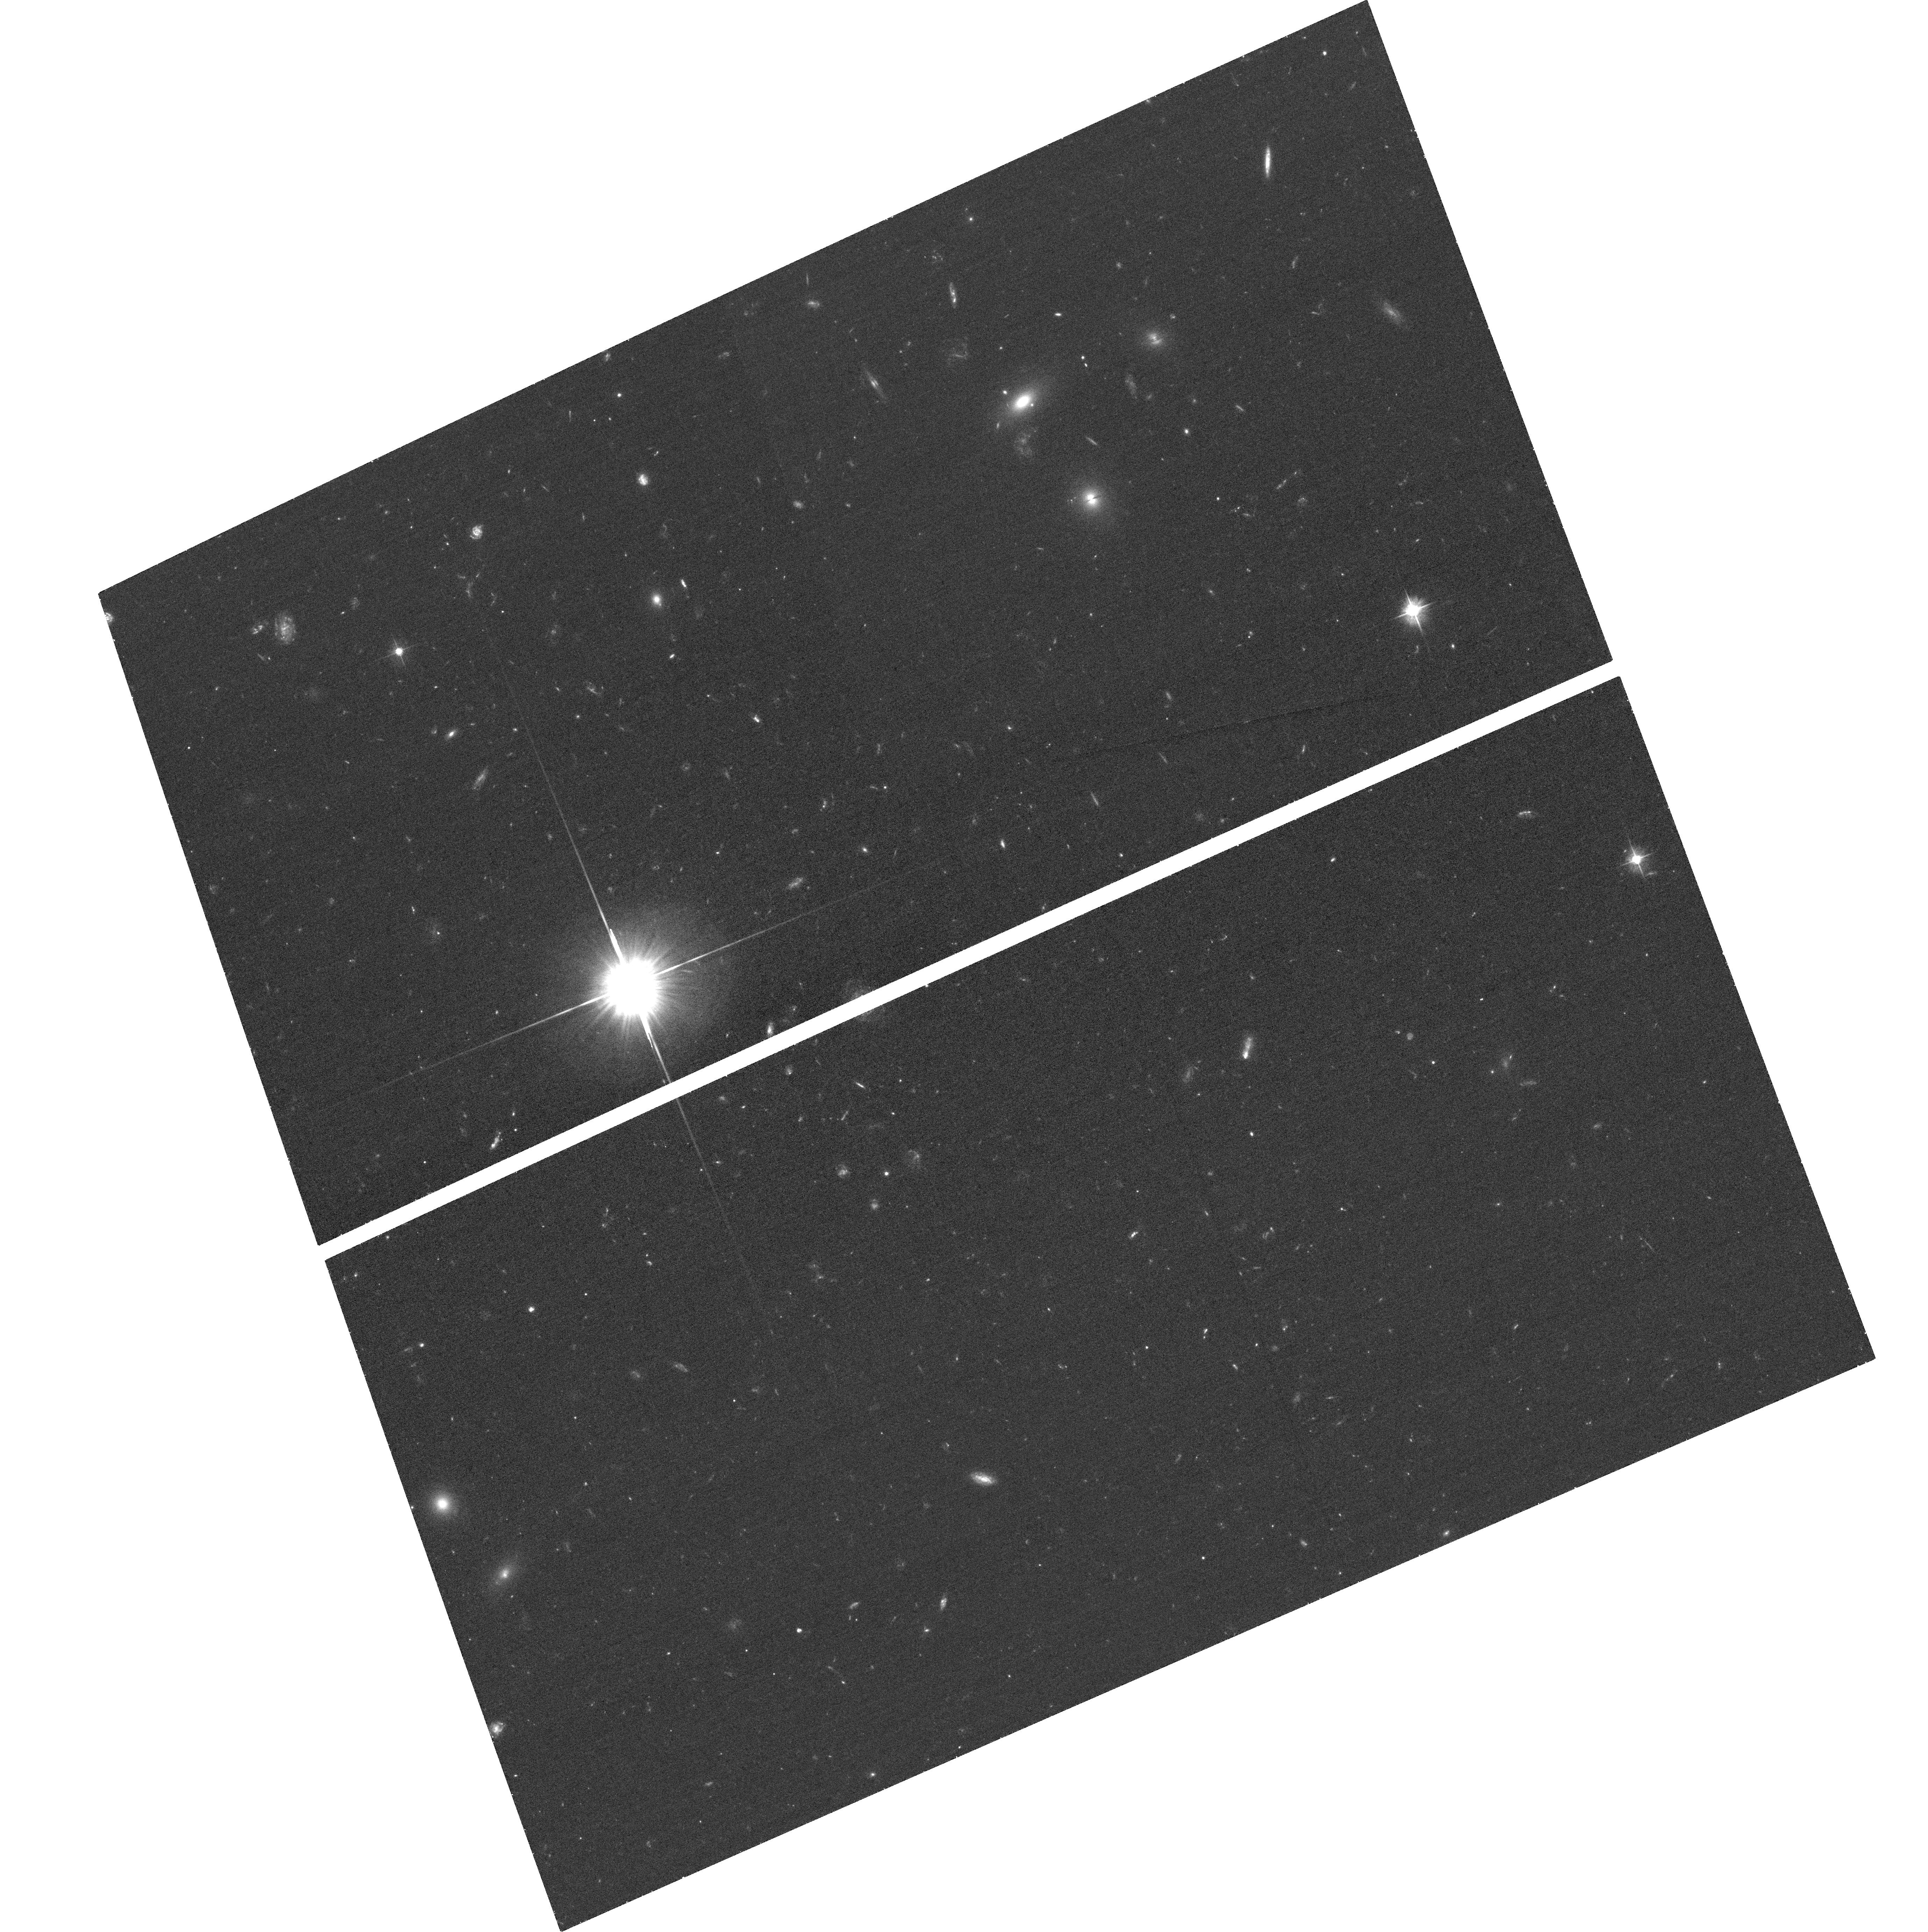
Target: PS1-11BDN
Instrument: ACS/WFC
Filter: F475W
Exposure: 37 min
Observation ID: hst_13326_04_acs_wfc_f475w_jc9y04

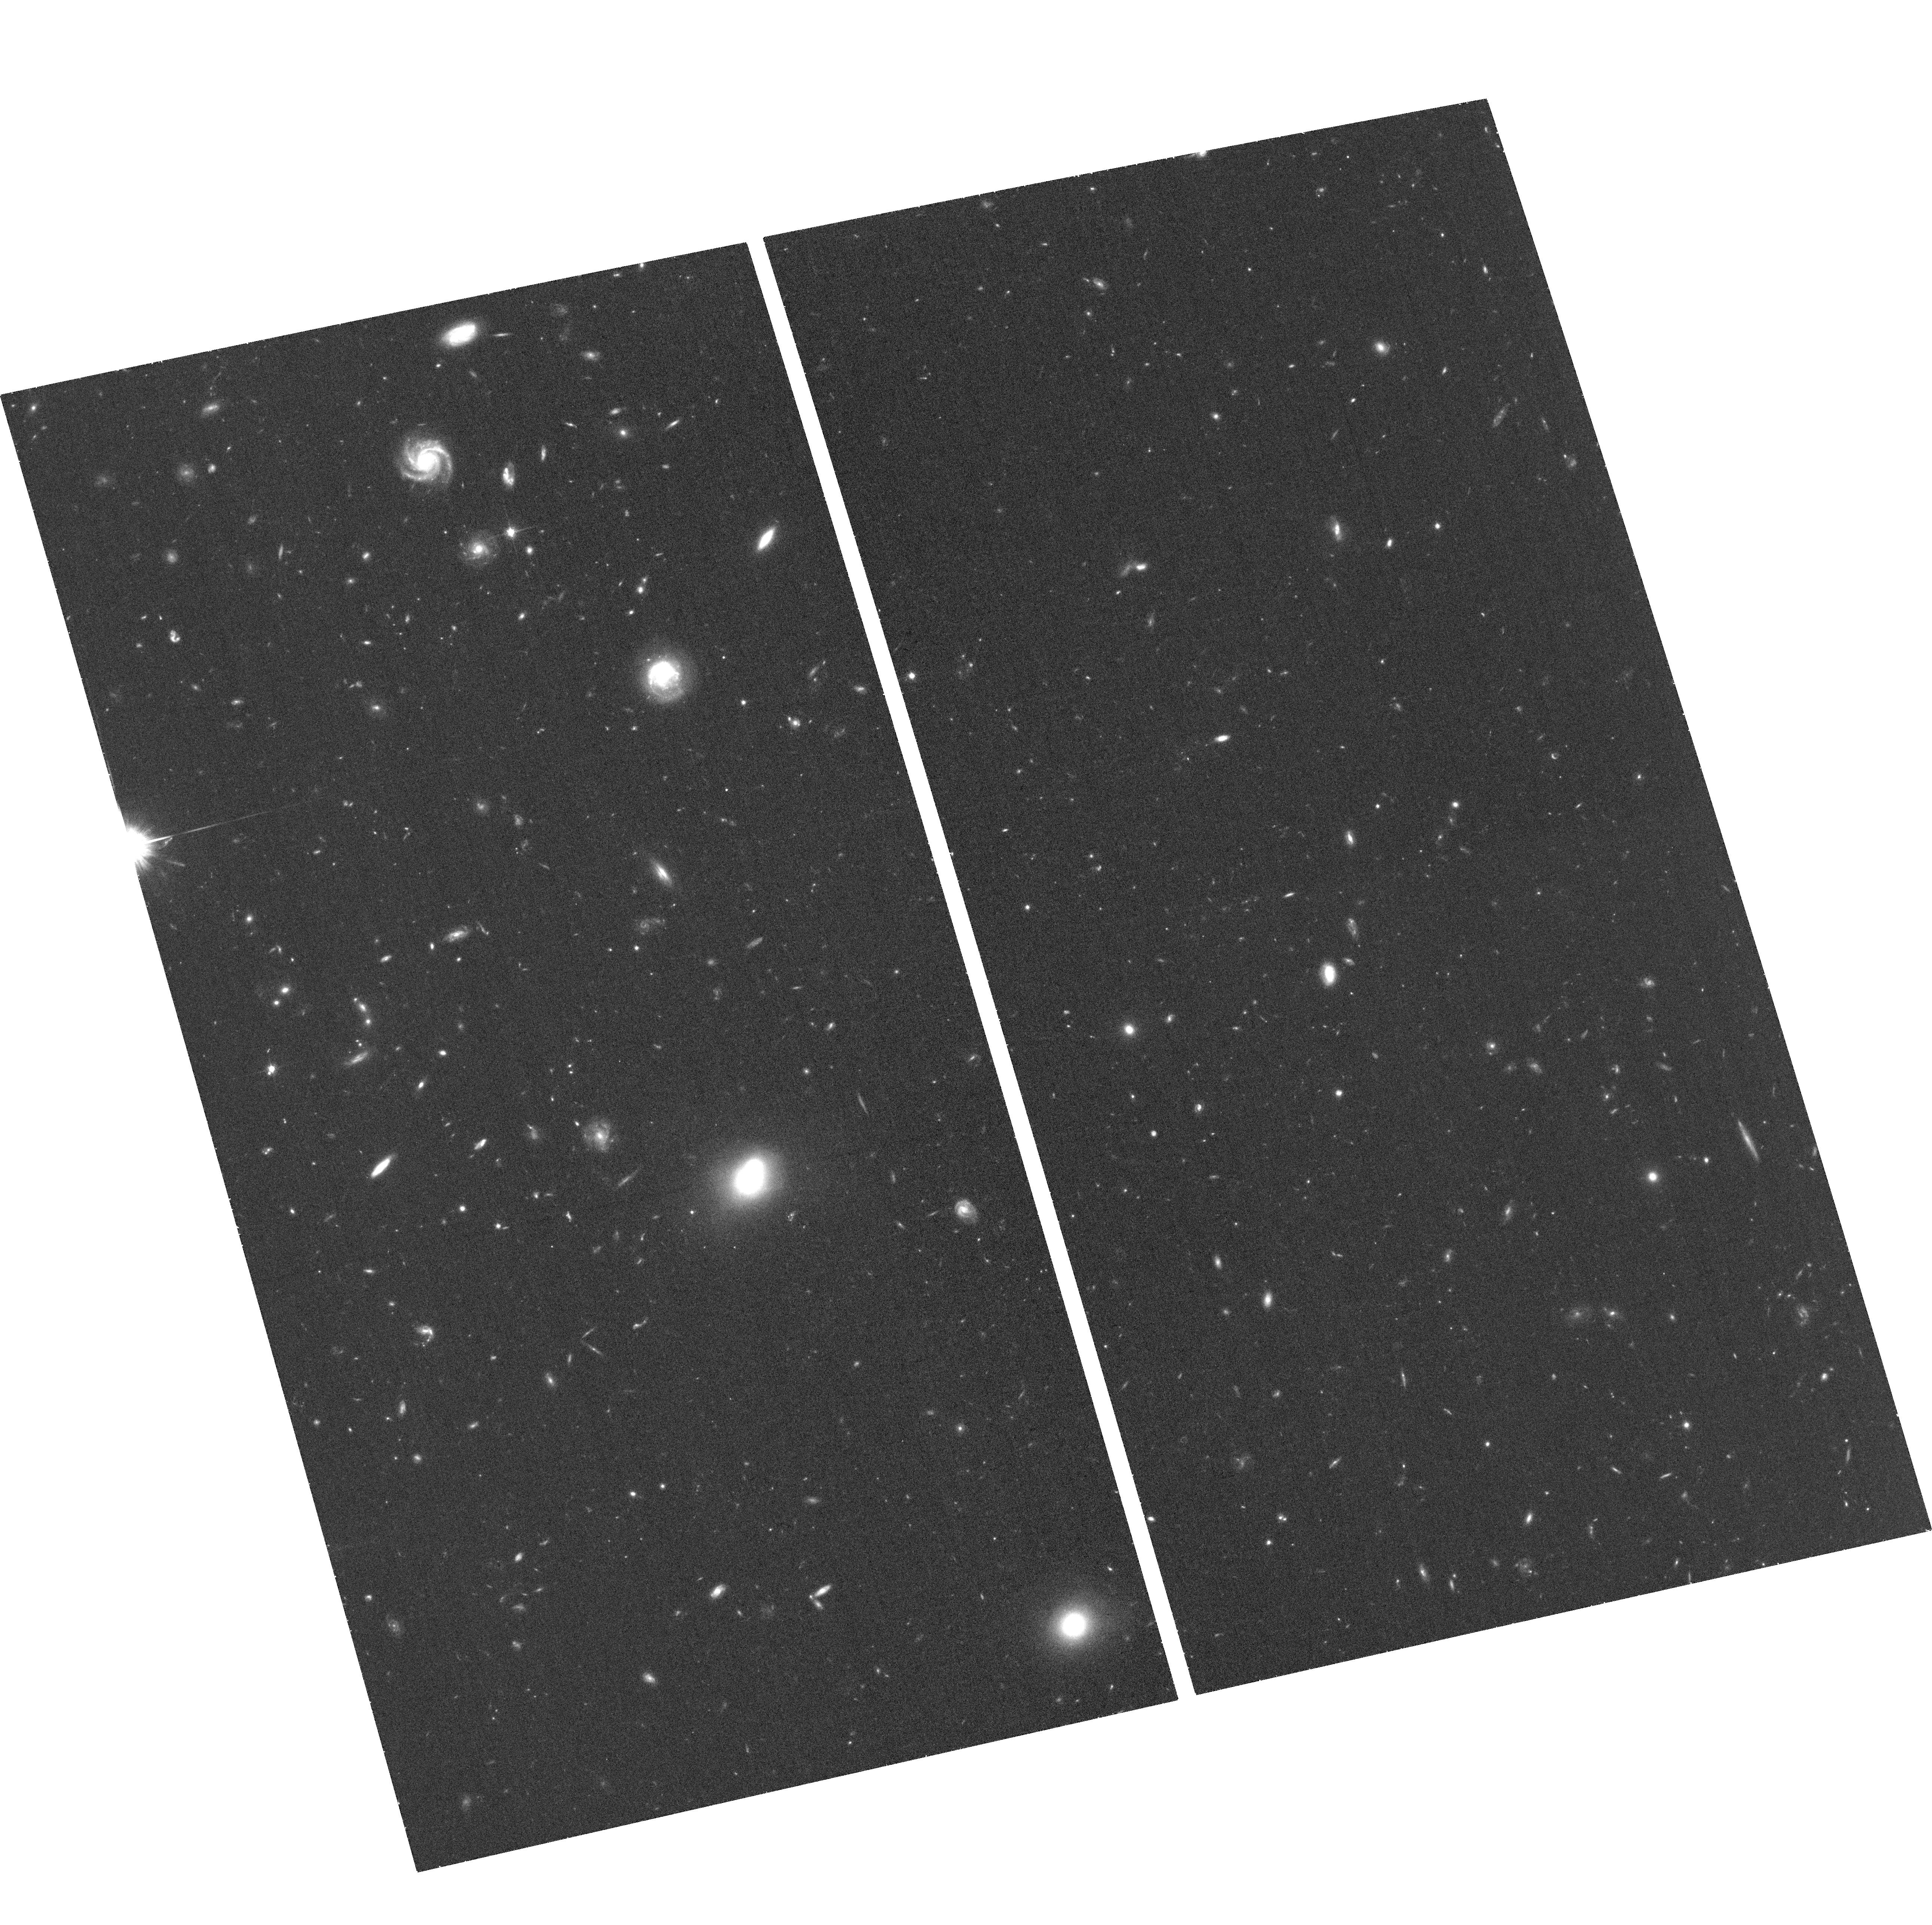
Target: PS1-12BMY
Instrument: ACS/WFC
Filter: F814W
Exposure: 37 min
Observation ID: hst_13326_06_acs_wfc_f814w_jc9y06

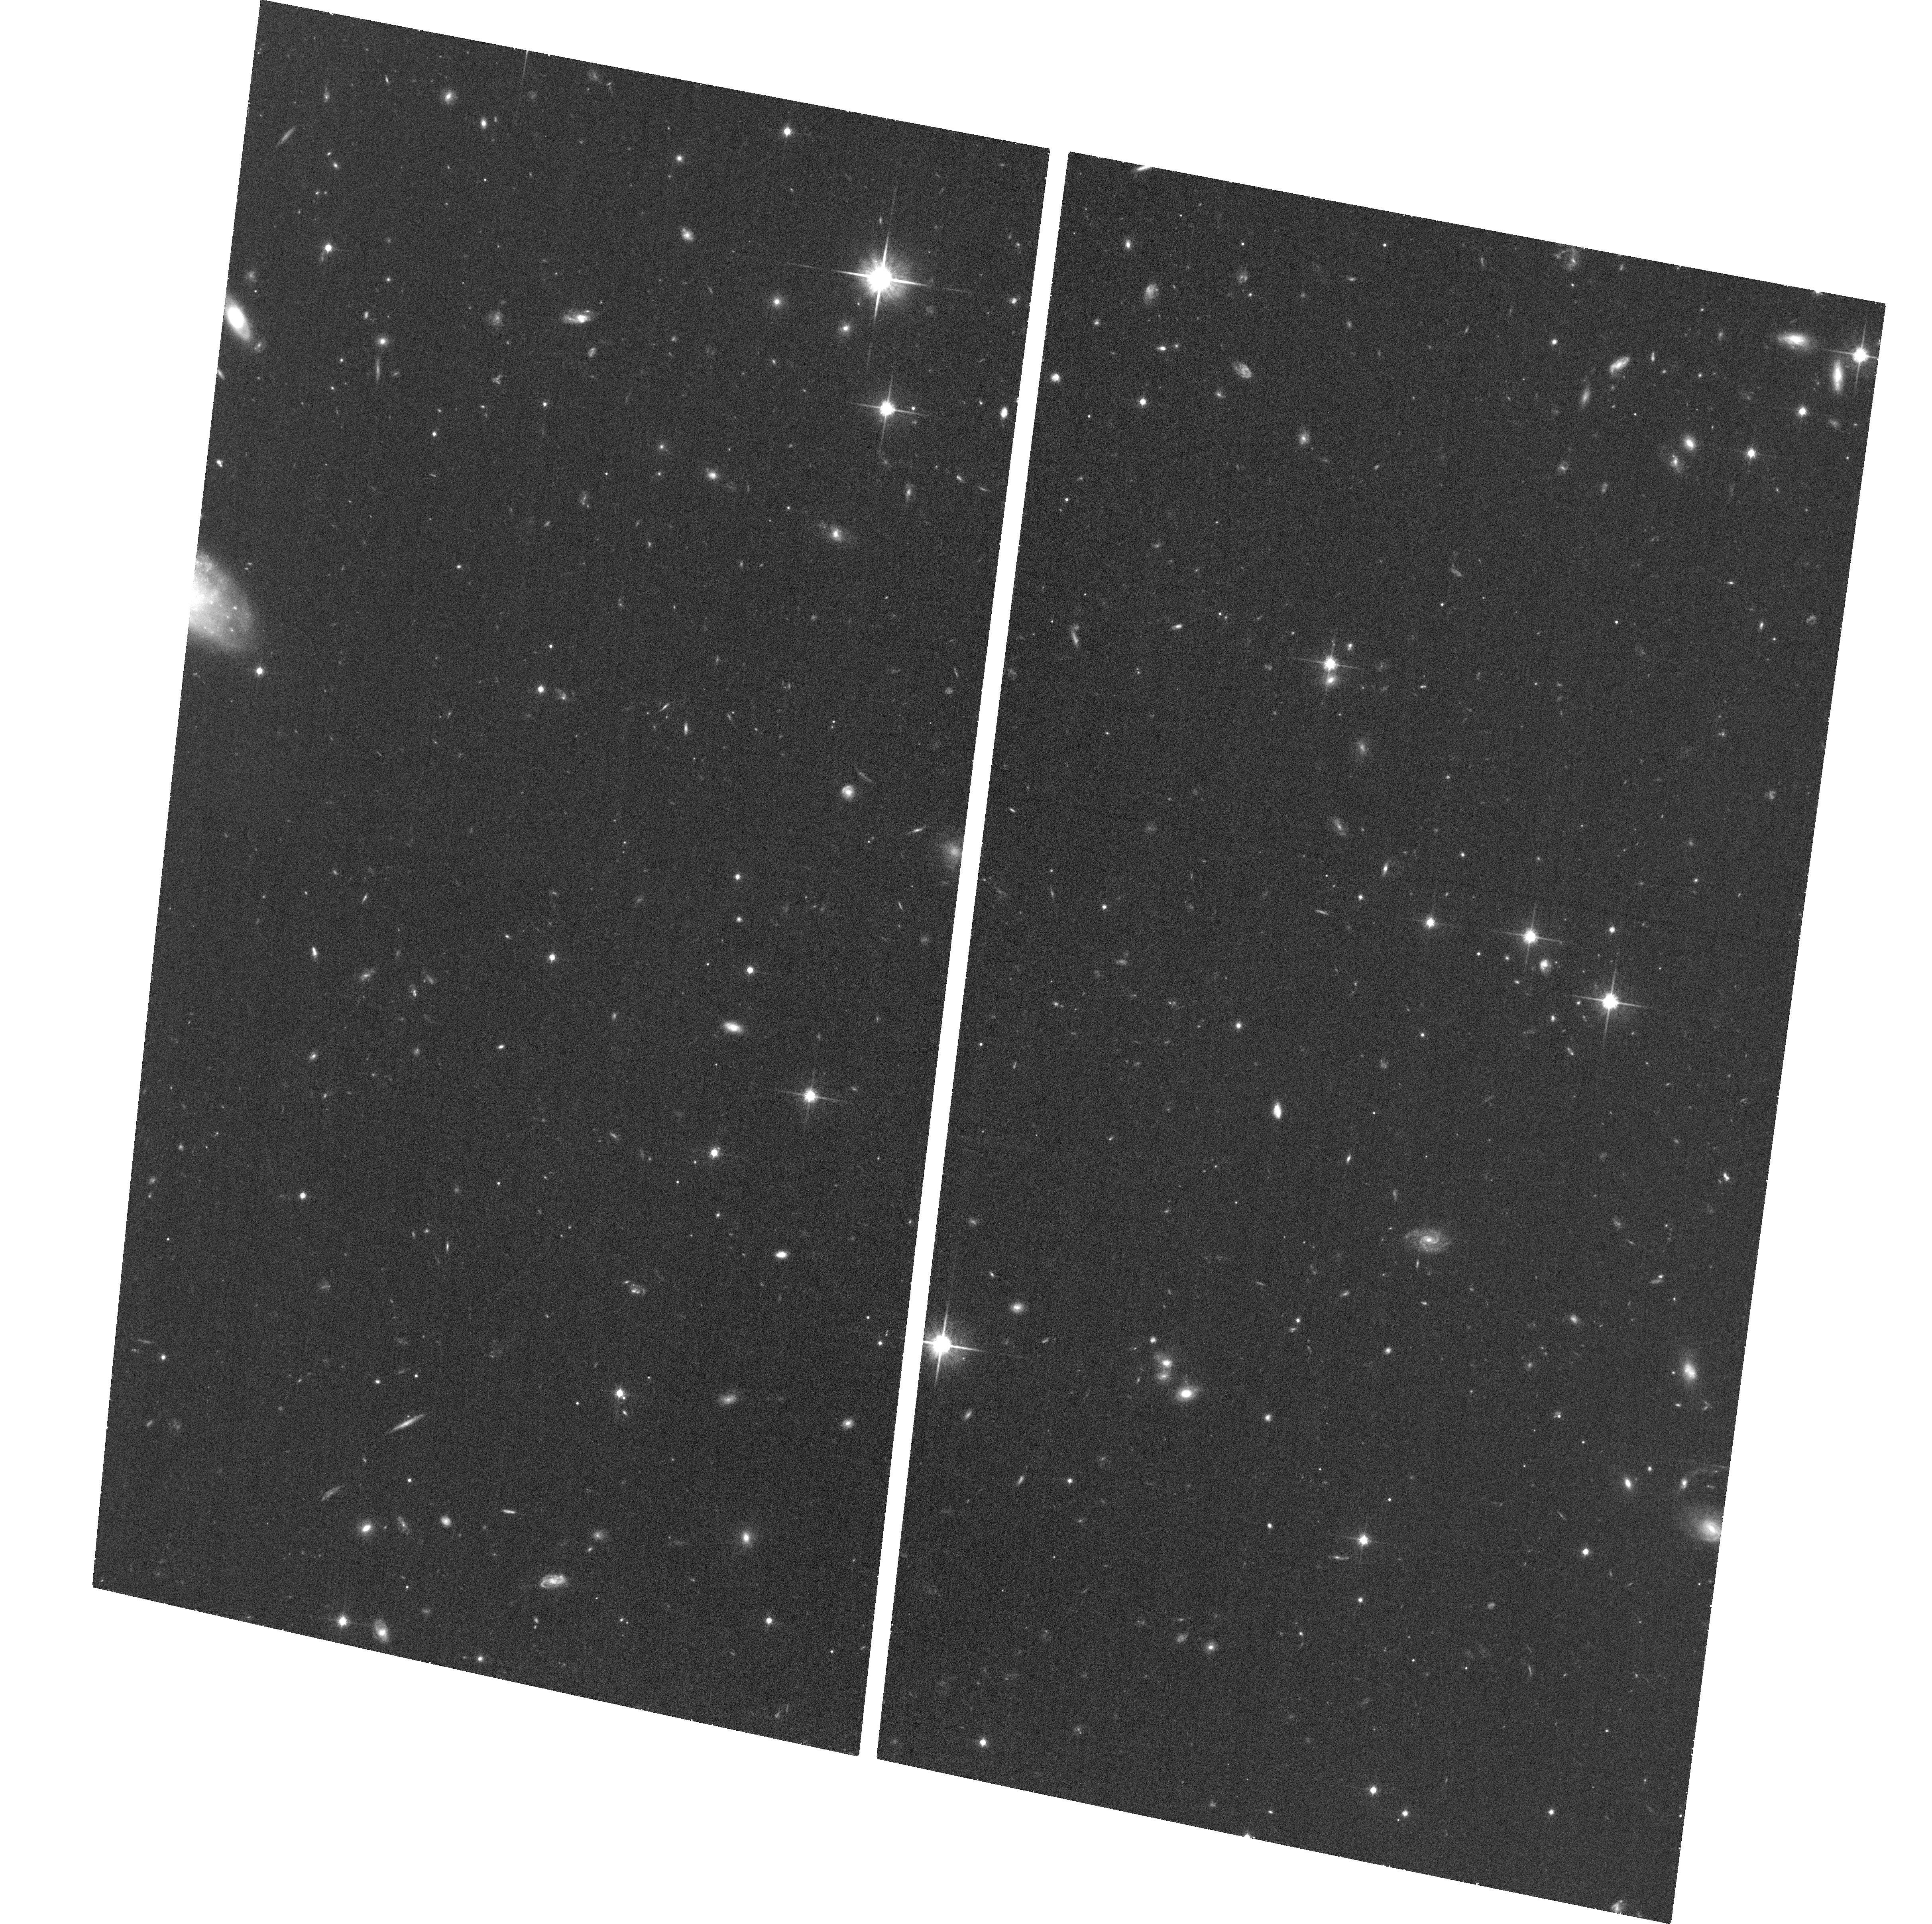
Target: PS1-10AFX
Instrument: ACS/WFC
Filter: F814W
Exposure: 37 min
Observation ID: hst_13326_01_acs_wfc_f814w_jc9y01

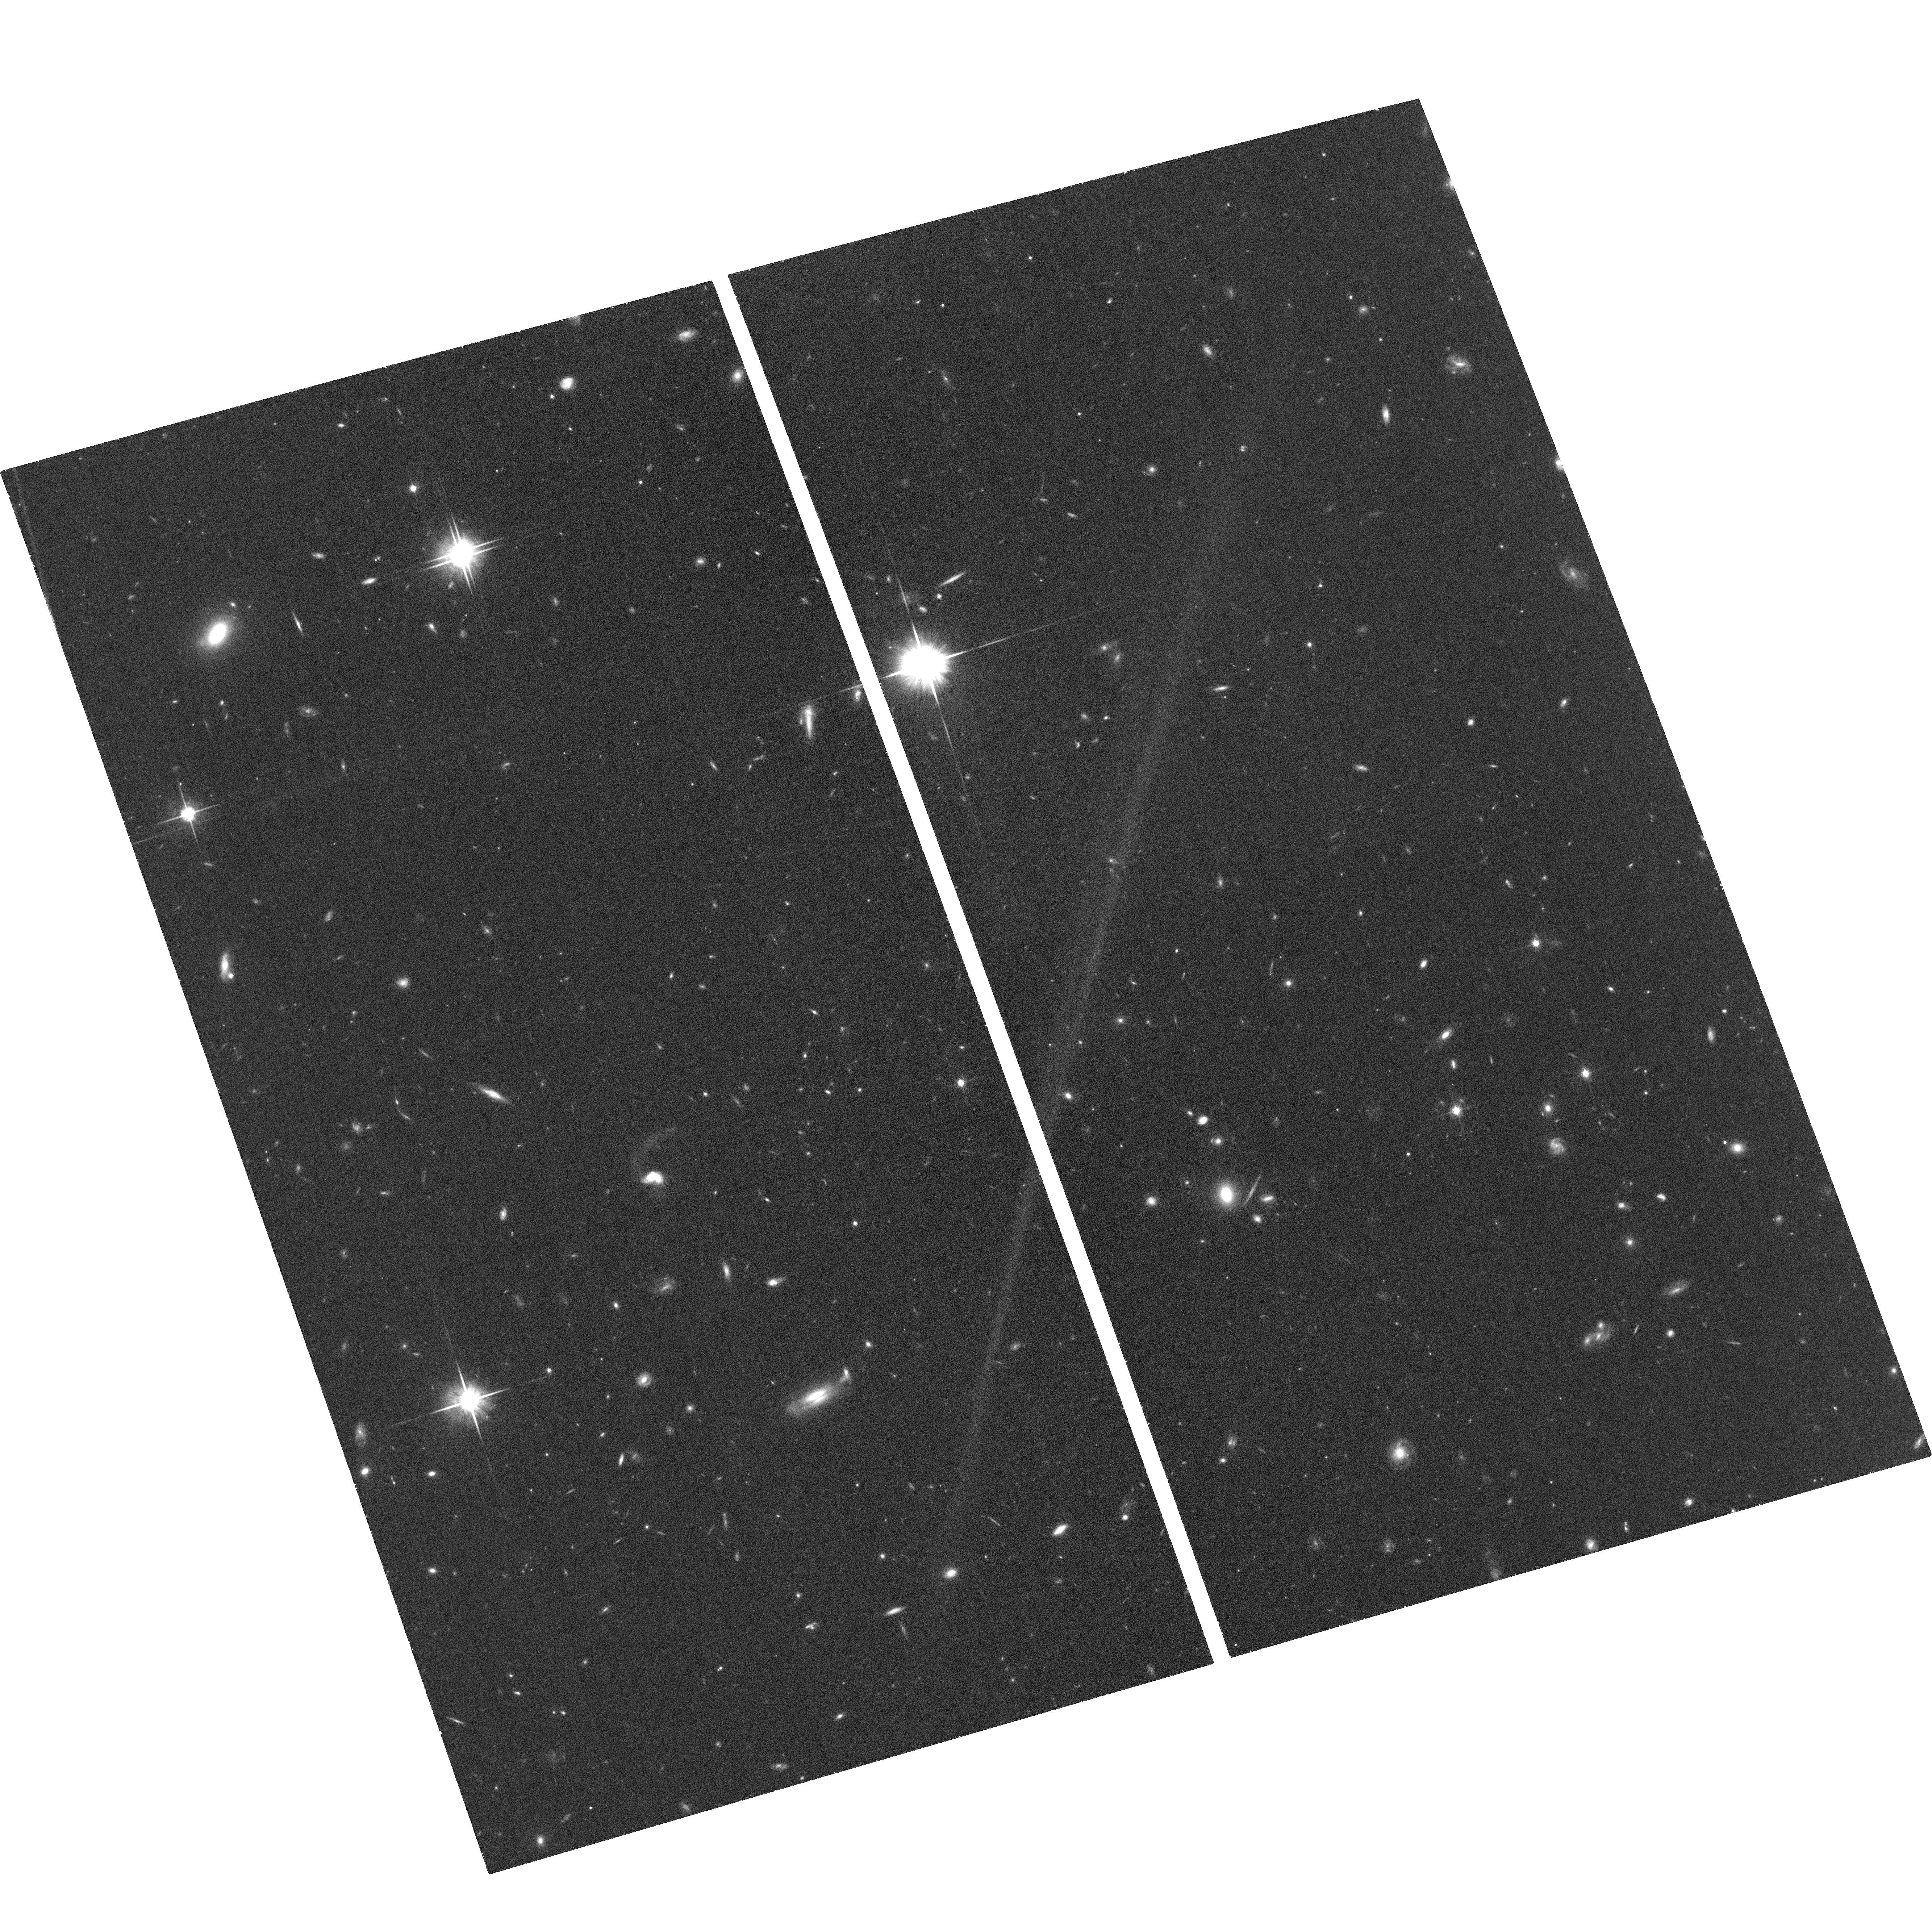
Target: PS1-11BAM
Instrument: ACS/WFC
Filter: F814W
Exposure: 38 min
Observation ID: hst_13326_03_acs_wfc_f814w_jc9y03

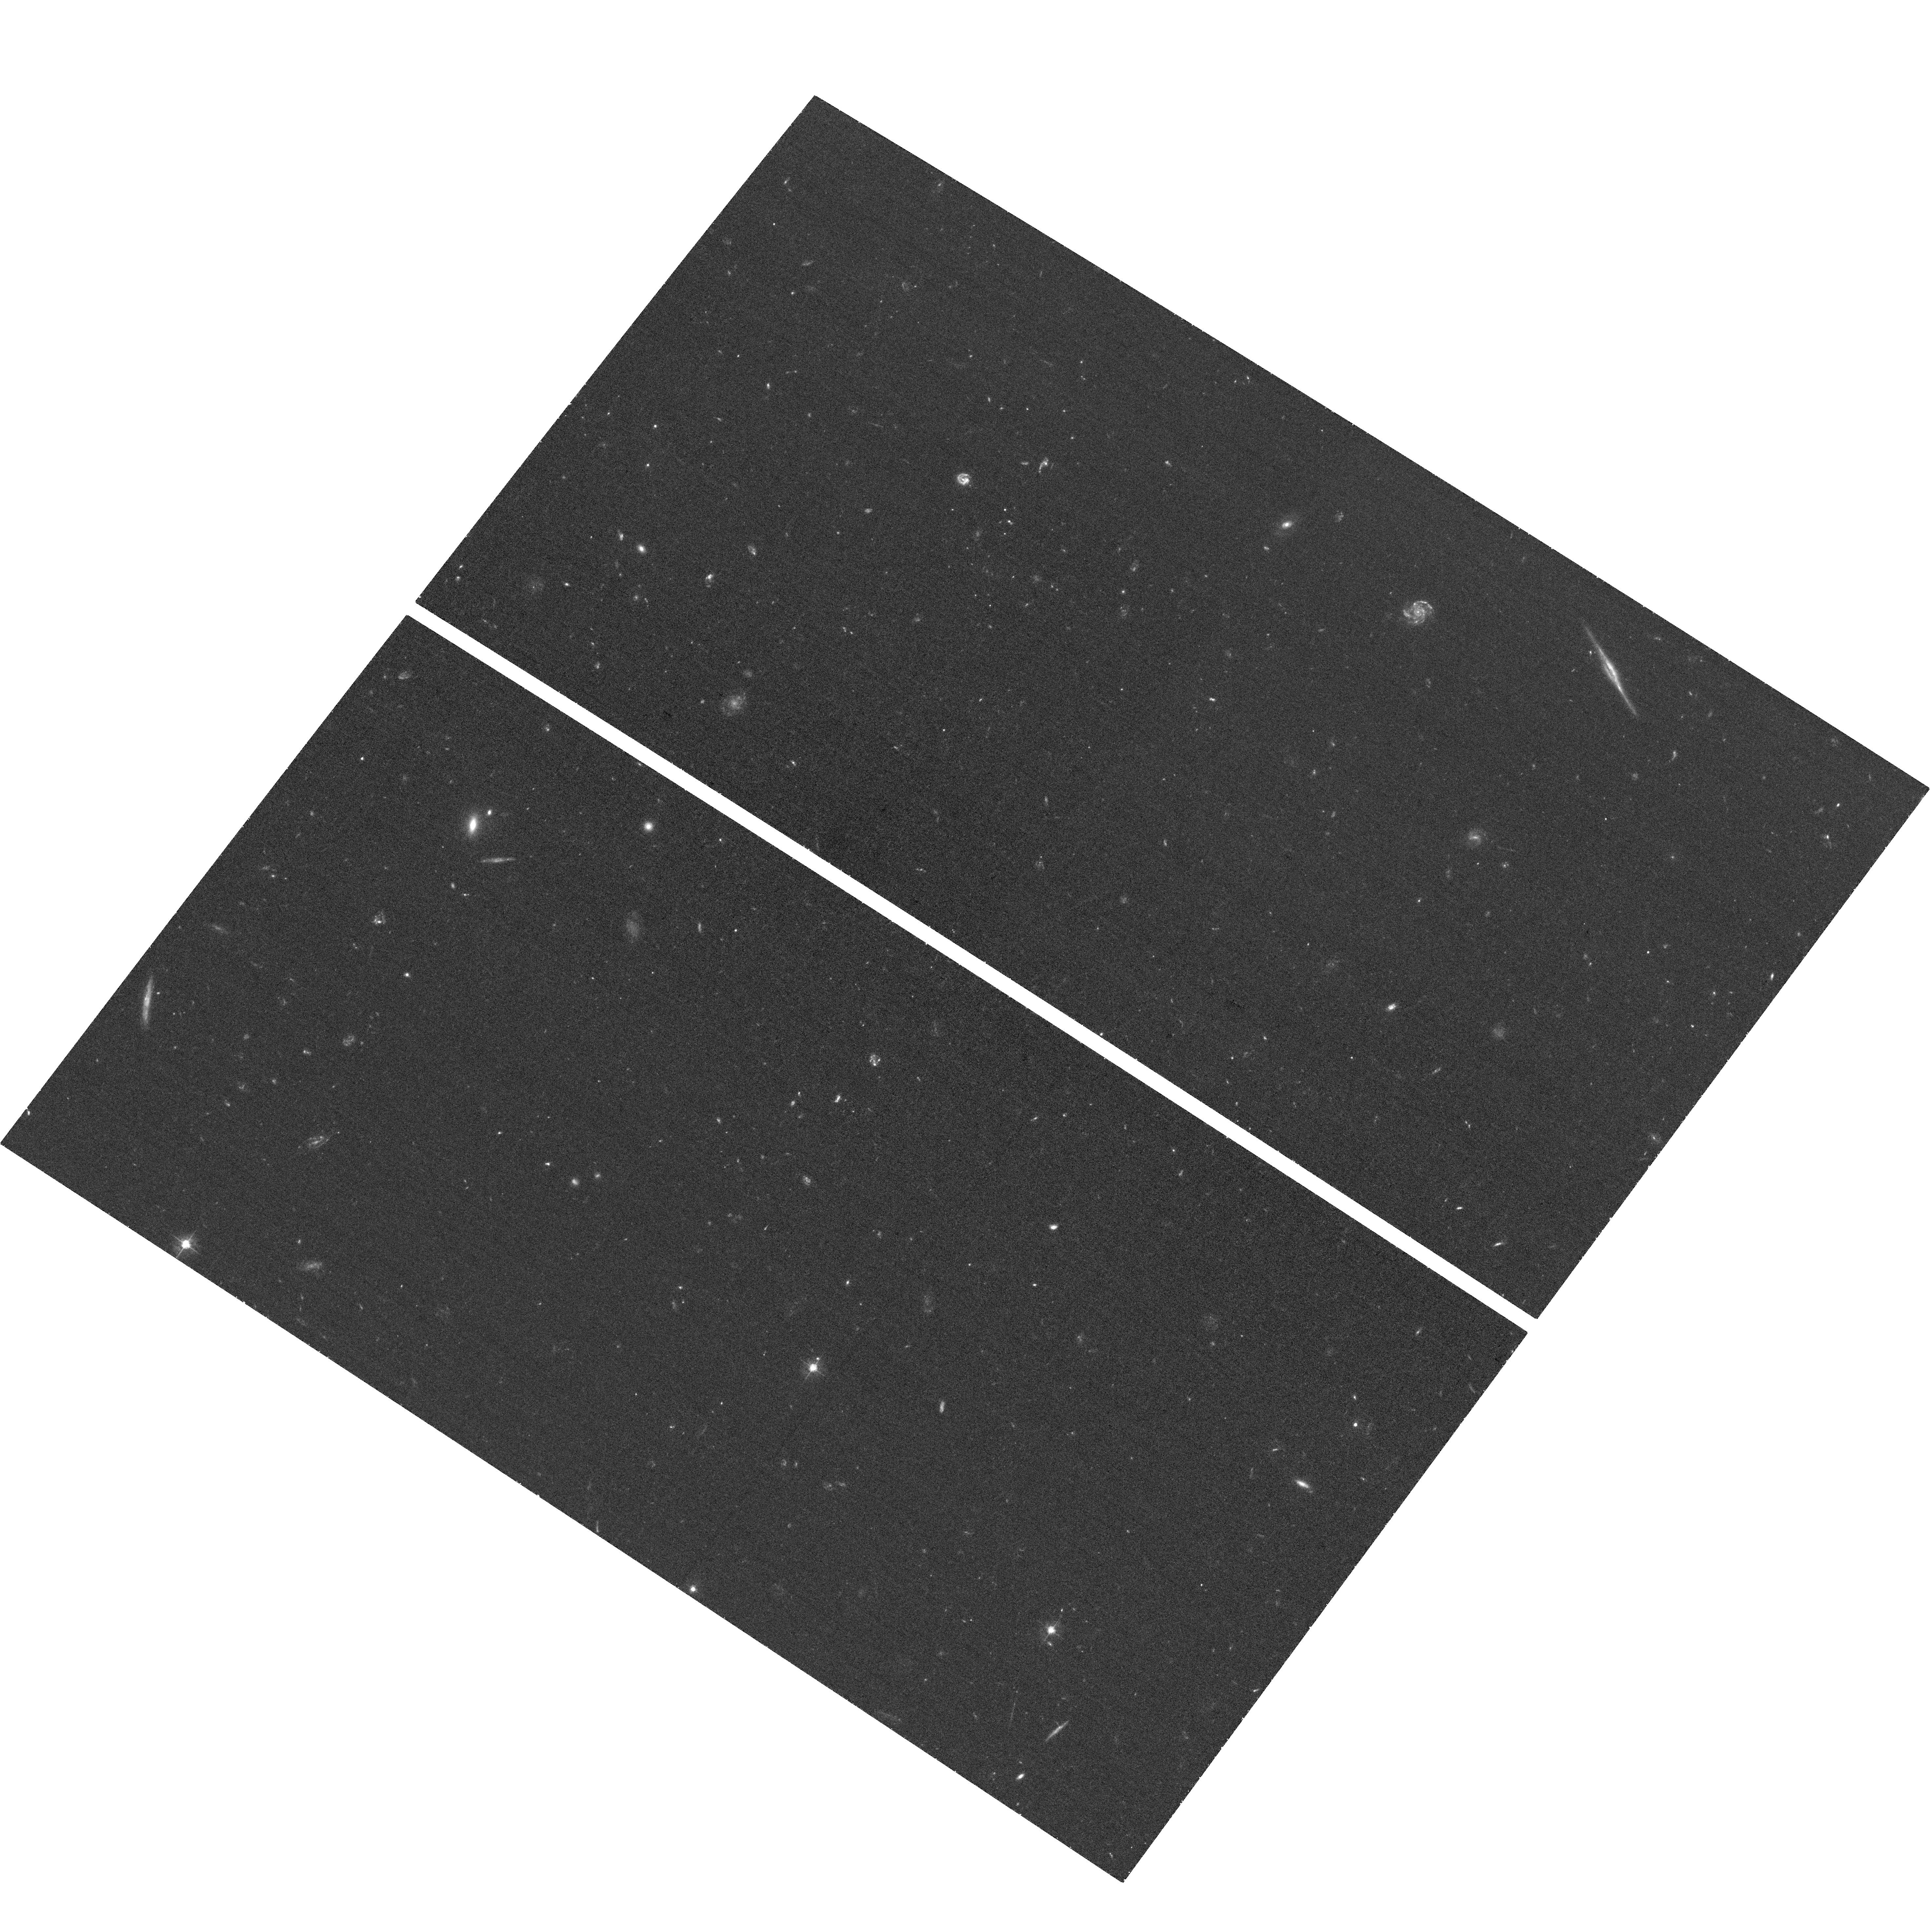
Target: PS1-11AP
Instrument: ACS/WFC
Filter: F475W
Exposure: 41 min
Observation ID: hst_13326_02_acs_wfc_f475w_jc9y02

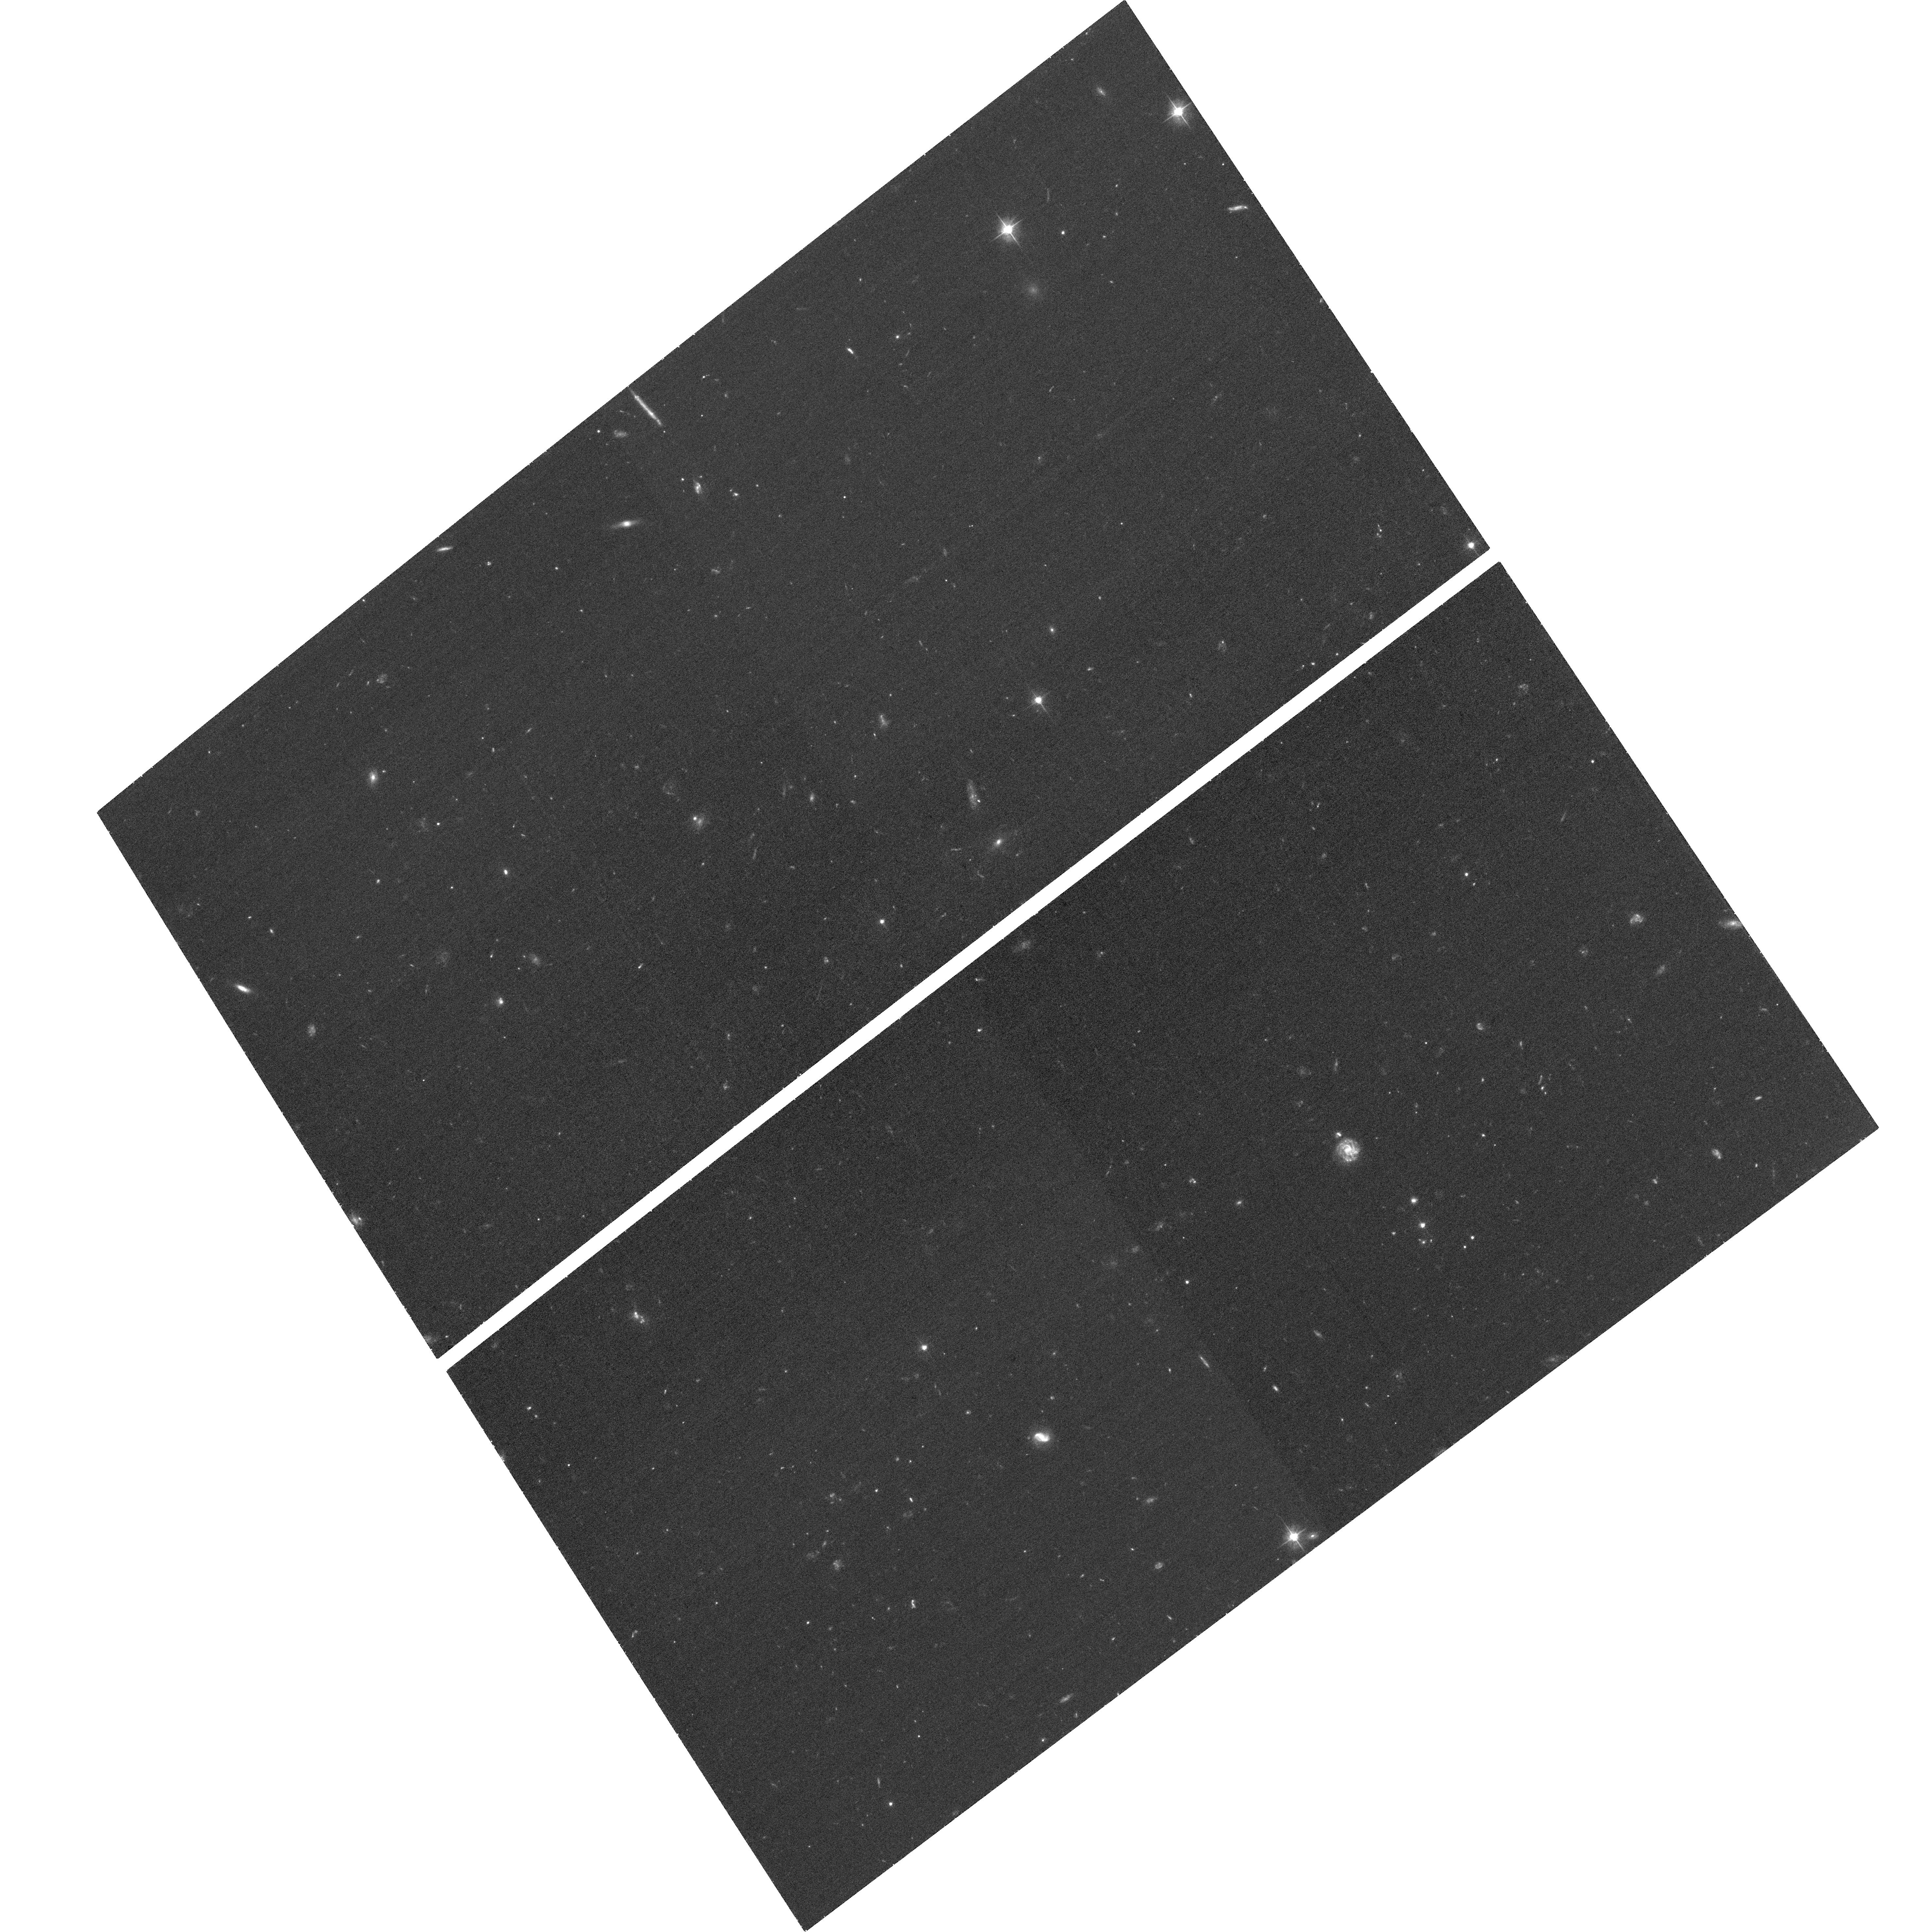
Target: PS1-12BQF
Instrument: ACS/WFC
Filter: F475W
Exposure: 37 min
Observation ID: hst_13326_05_acs_wfc_f475w_jc9y05

Zooming In on the Progenitors of Ultra-Luminous Supernovae with HST (PI: Lunnan, Ragnhild)

The advent of wide-field optical time-domain surveys is providing an opportunity to discover and decipher new classes of astronomical transient phenomena. One of the most unexpected results from Pan-STARRS and other time-domain surveys is the discovery of ultra-luminous supernovae (ULSNe), with bolometric luminosities up to 100 times higher than normal core-collapse and Type Ia supernovae (SNe), and with spectra that do not match known SN classes. These ULSNe represent a new challenge to our understanding of the deaths of massive stars, the standard core-collapse picture, and the mechanism for powering optical emission in SNe. Progress in our understanding of these mysterious explosions requires detailed studies of their light curves and spectra (available from our Pan-STARRS data and ground-based follow-up), and studies of their galactic and sub-galactic environments - the focus of this HST proposal. We propose to take advantage of HST's superb angular resolution to study the locations of the ULSNe relative to their host UV light distribution as a probe of the progenitor population (similar studies of GRBs and core-collapse SNe suggest distinct types of massive star progenitors). Seven Pan-STARRS ULSN hosts will have HST imaging through our existing Cycle 19 and 20 programs, and here we propose to essentially double that sample and obtain rest-frame UV imaging of another 6 ULSN hosts (ranging in brightness from 22-25.5 mag). This will bring the Pan-STARRS sample to a comparable number as the GOODS core-collapse SNe and GRB hosts, which are also well-matched to the Pan-STARRS sample in redshift, allowing for a detailed statistical comparison between the populations.